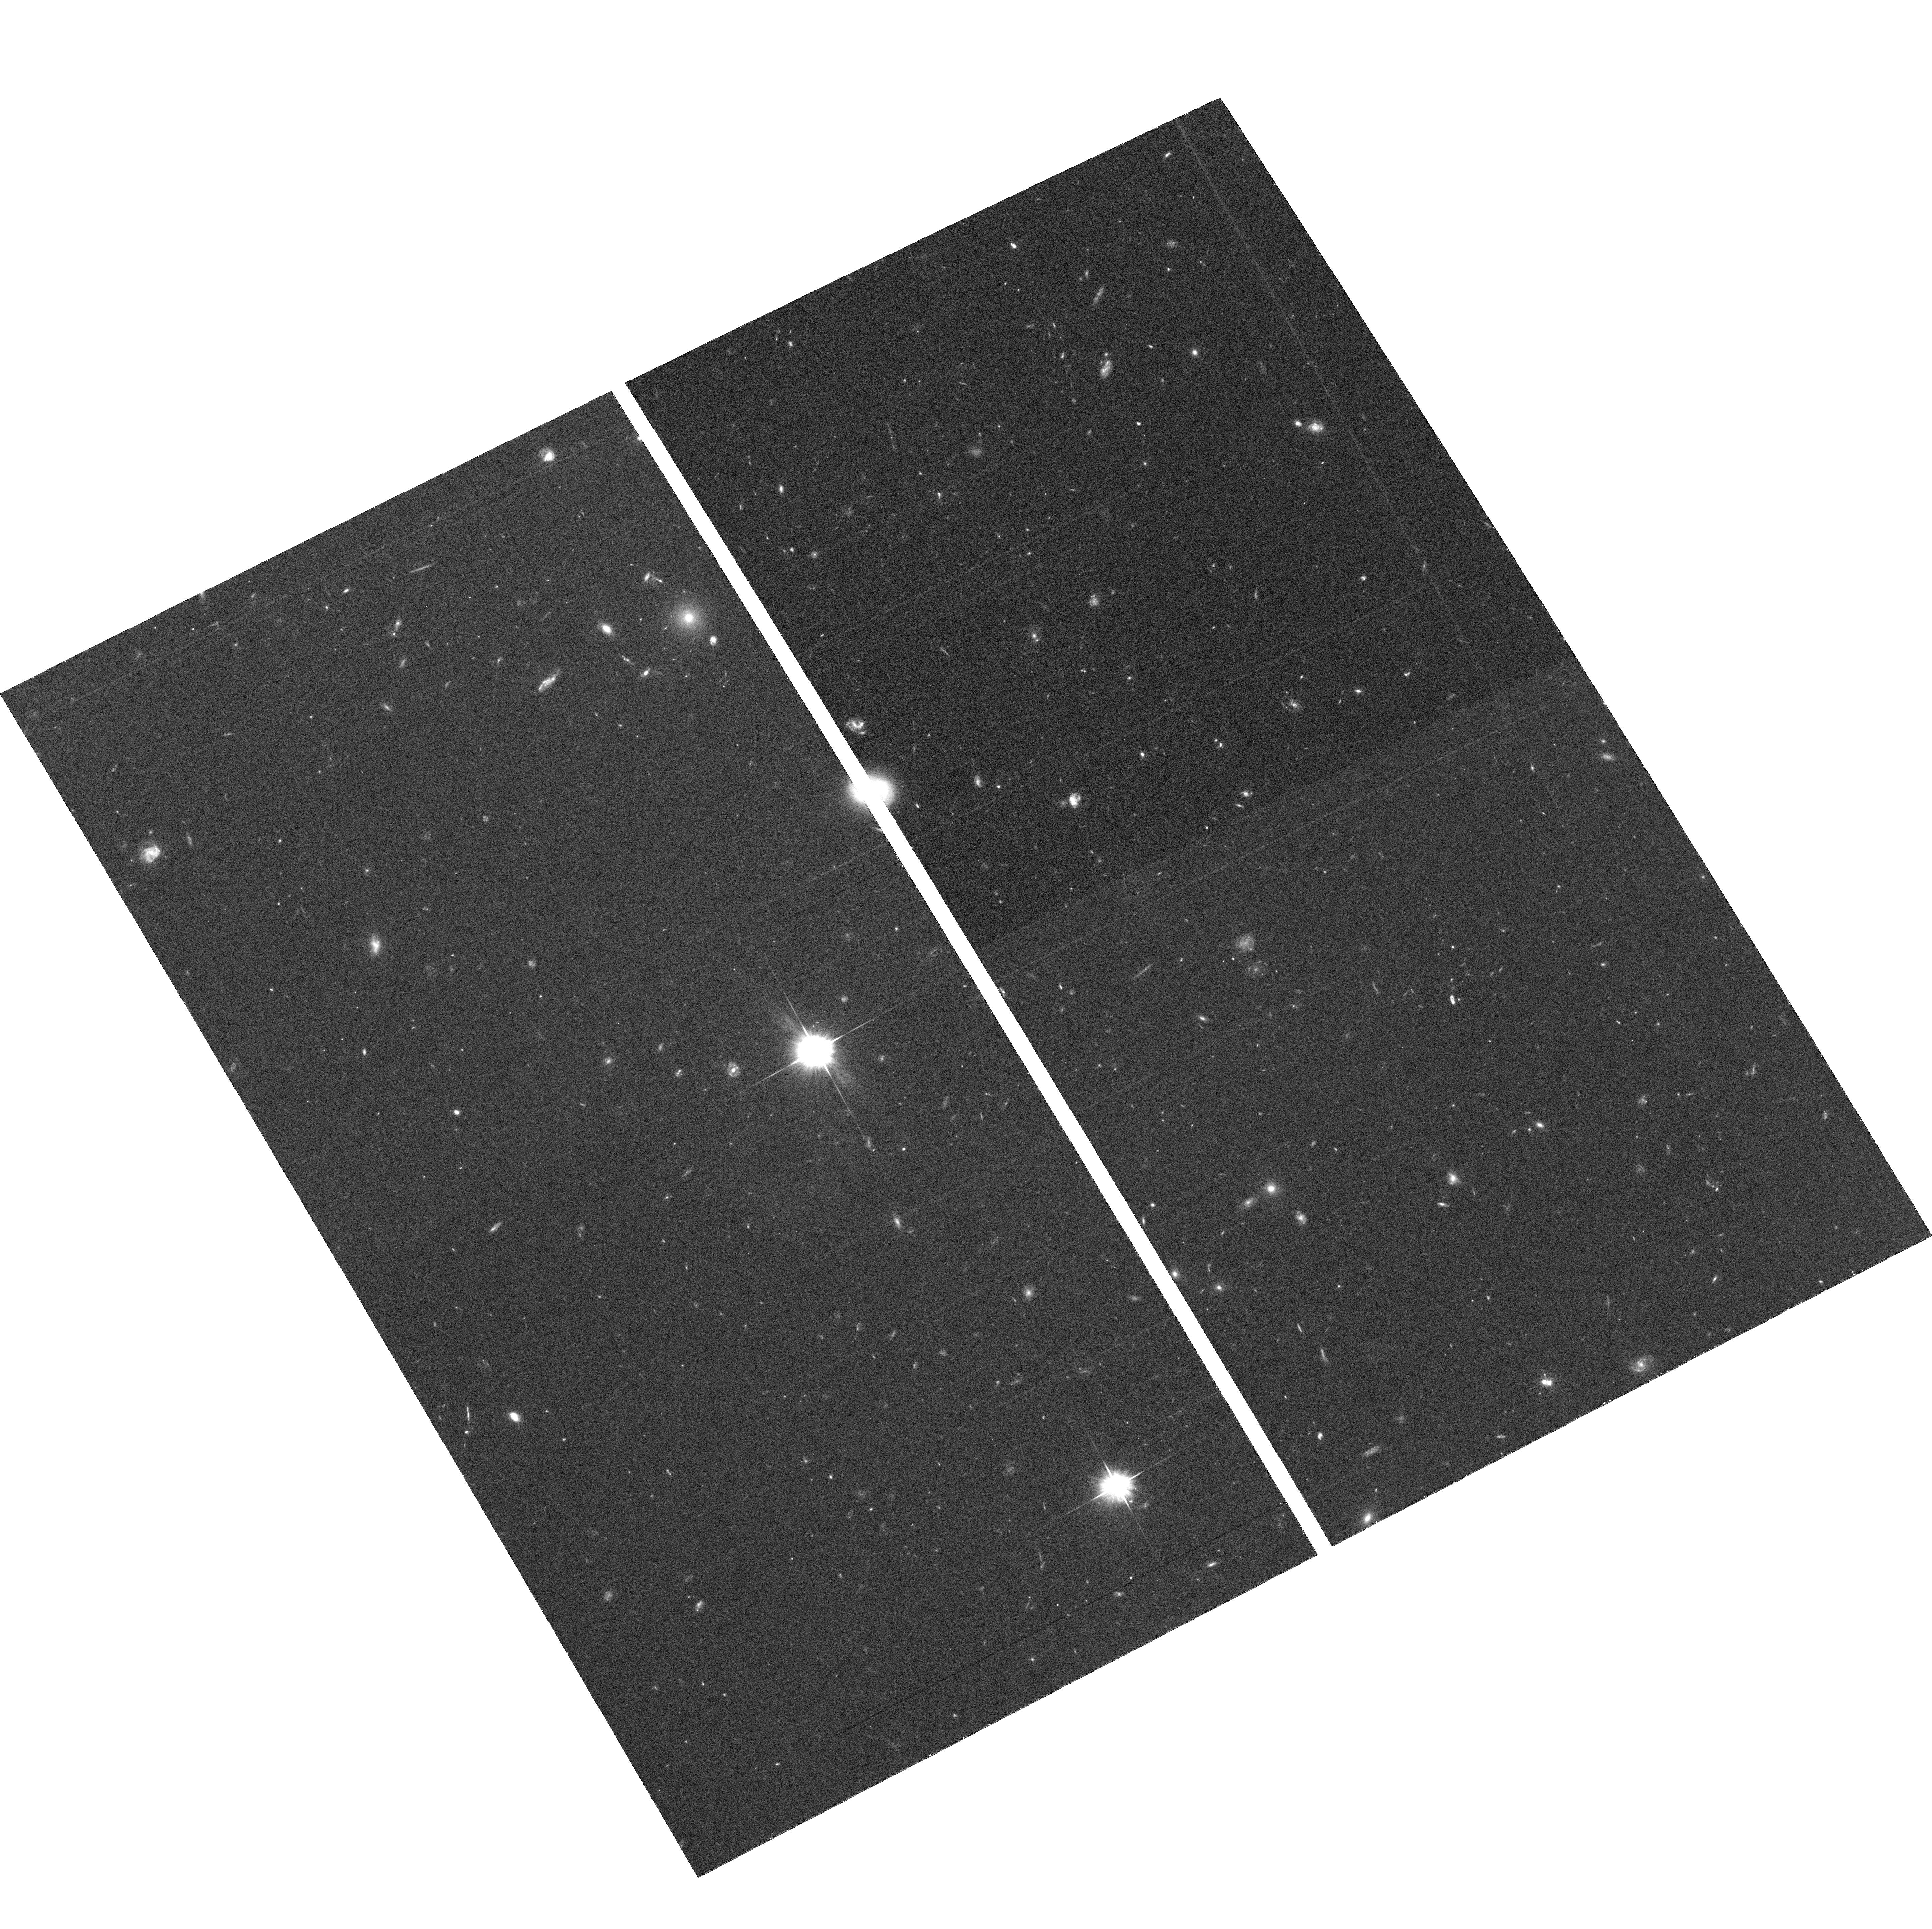
Target: field at RA 151.507°, Dec 34.903°. Instrument: ACS/WFC. Filter: F606W. Exposure: 34 min. Observation ID: hst_9897_b1_acs_wfc_f606w_j8rtb1

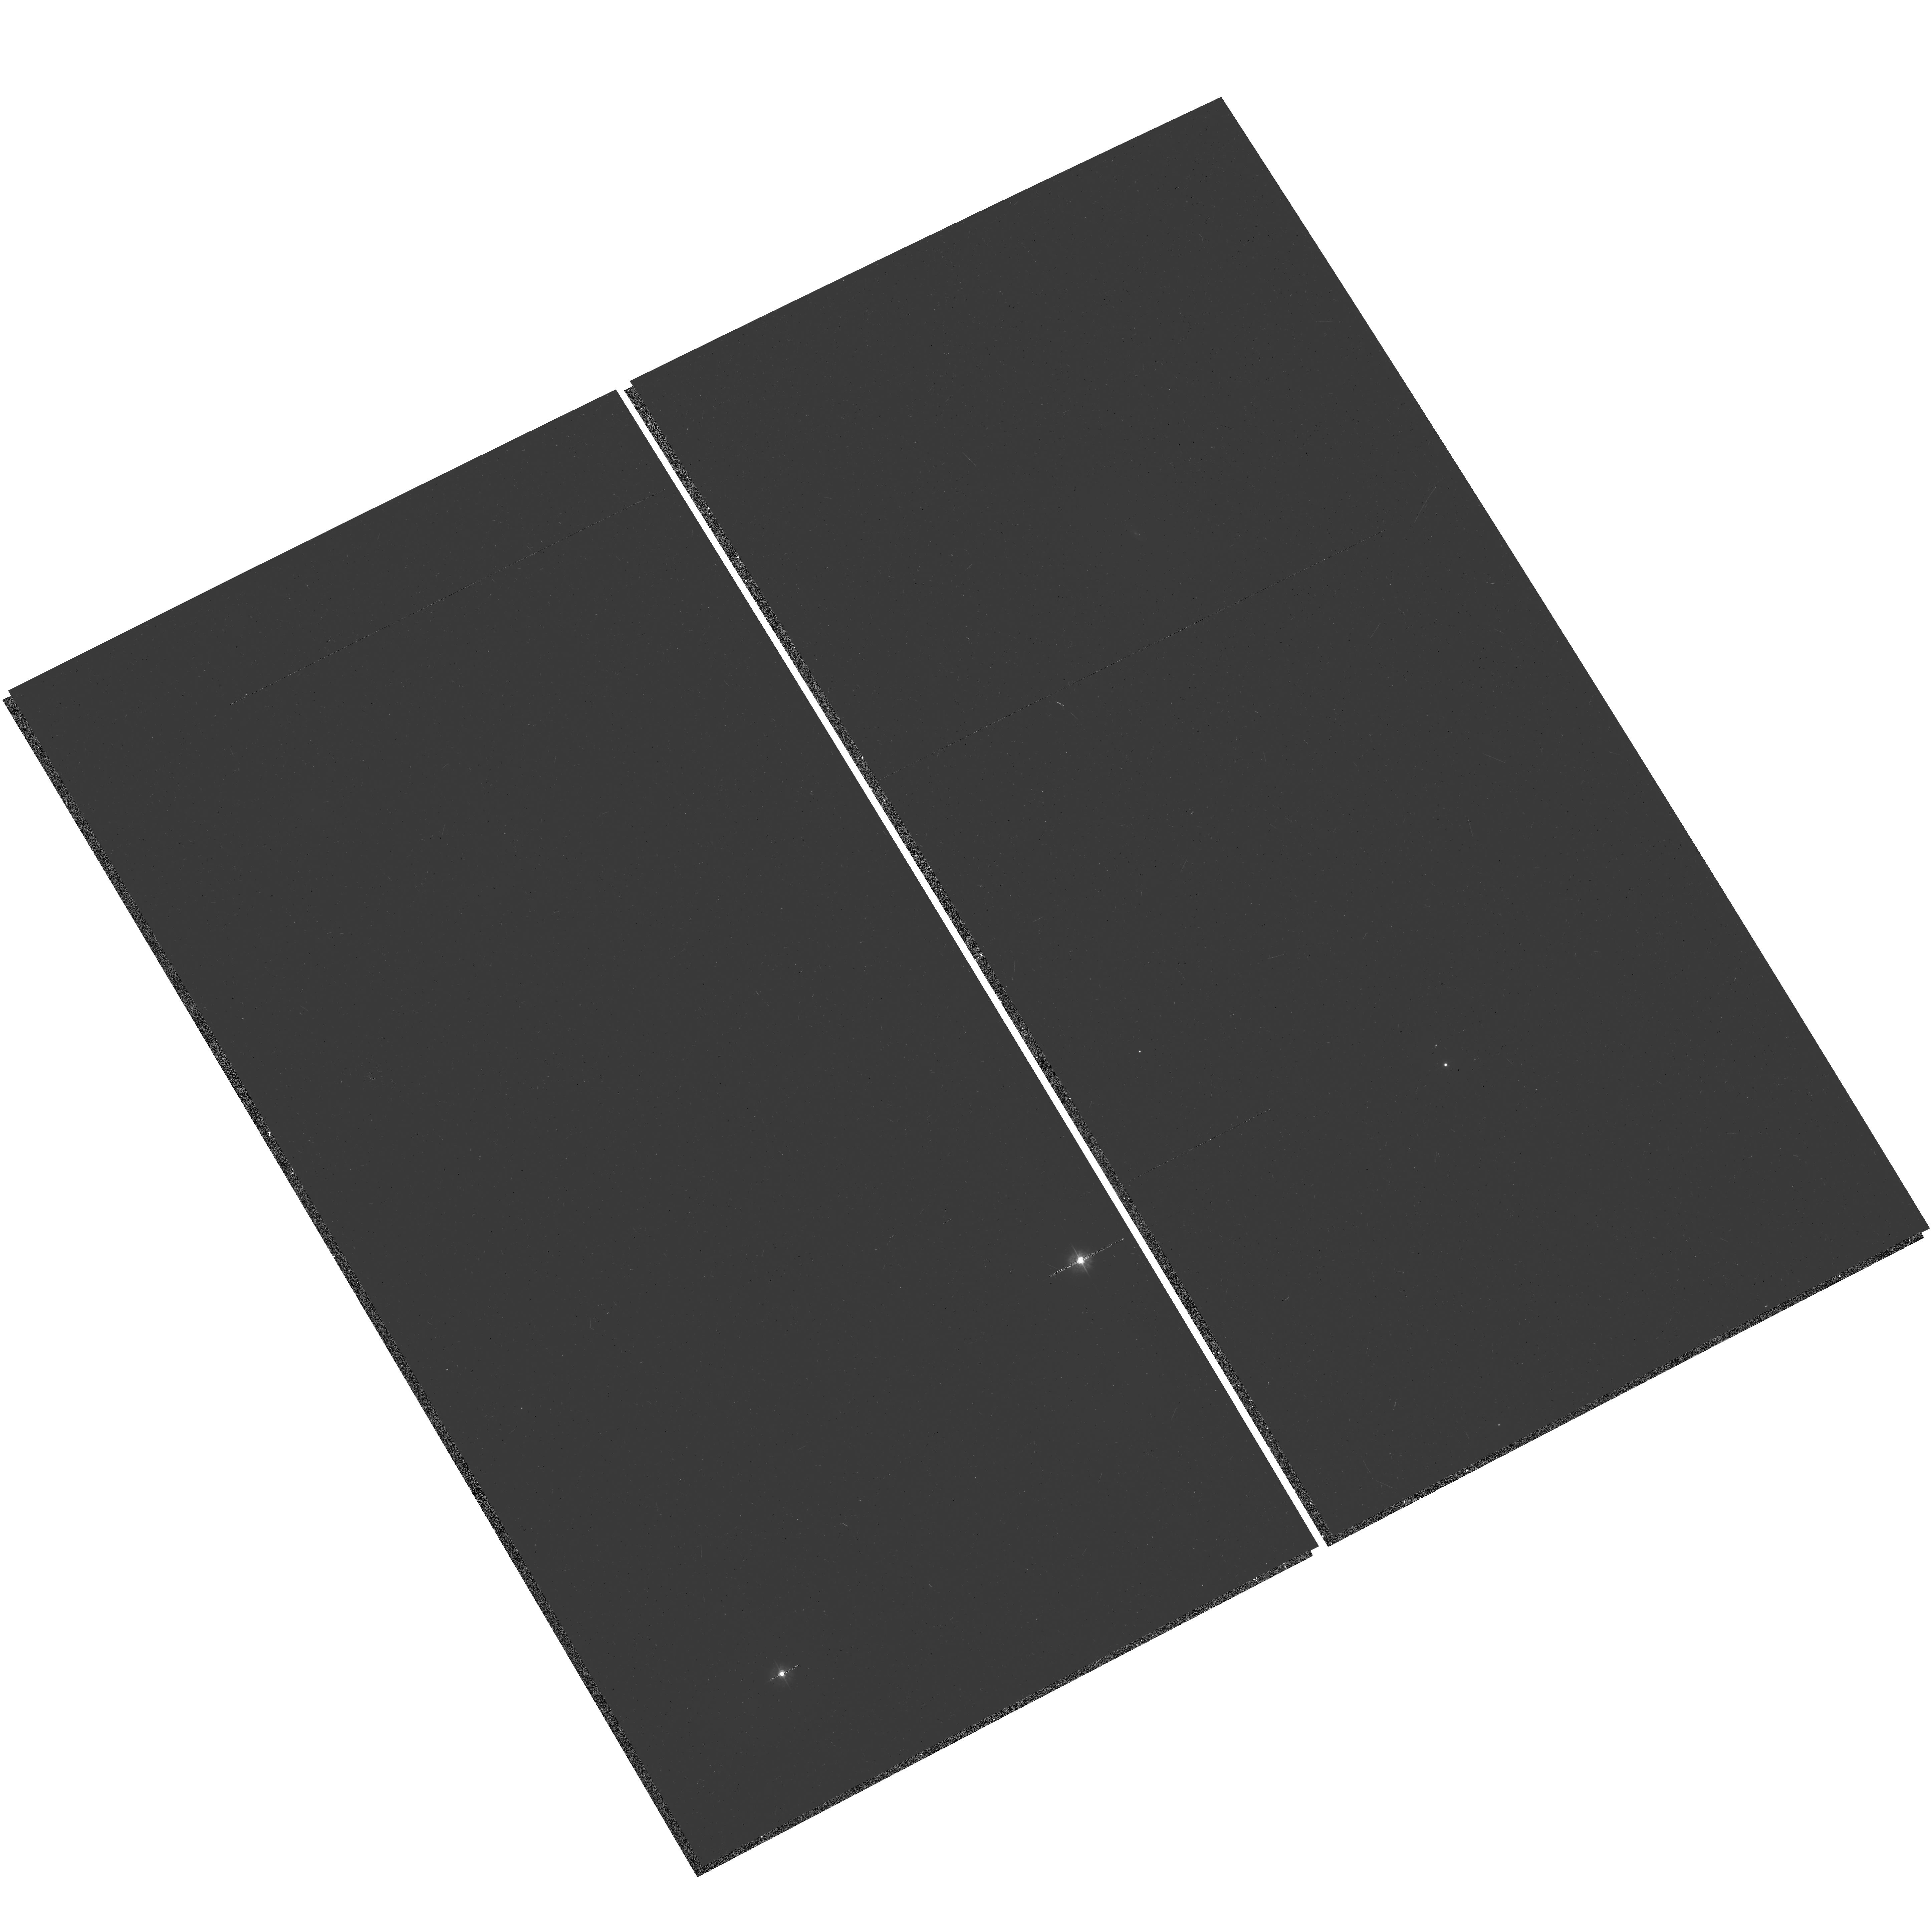
Target: BETWEEN. Instrument: ACS/WFC. Filter: F435W. Exposure: 6 min. Observation ID: hst_9897_a1_acs_wfc_f435w_j8rta1

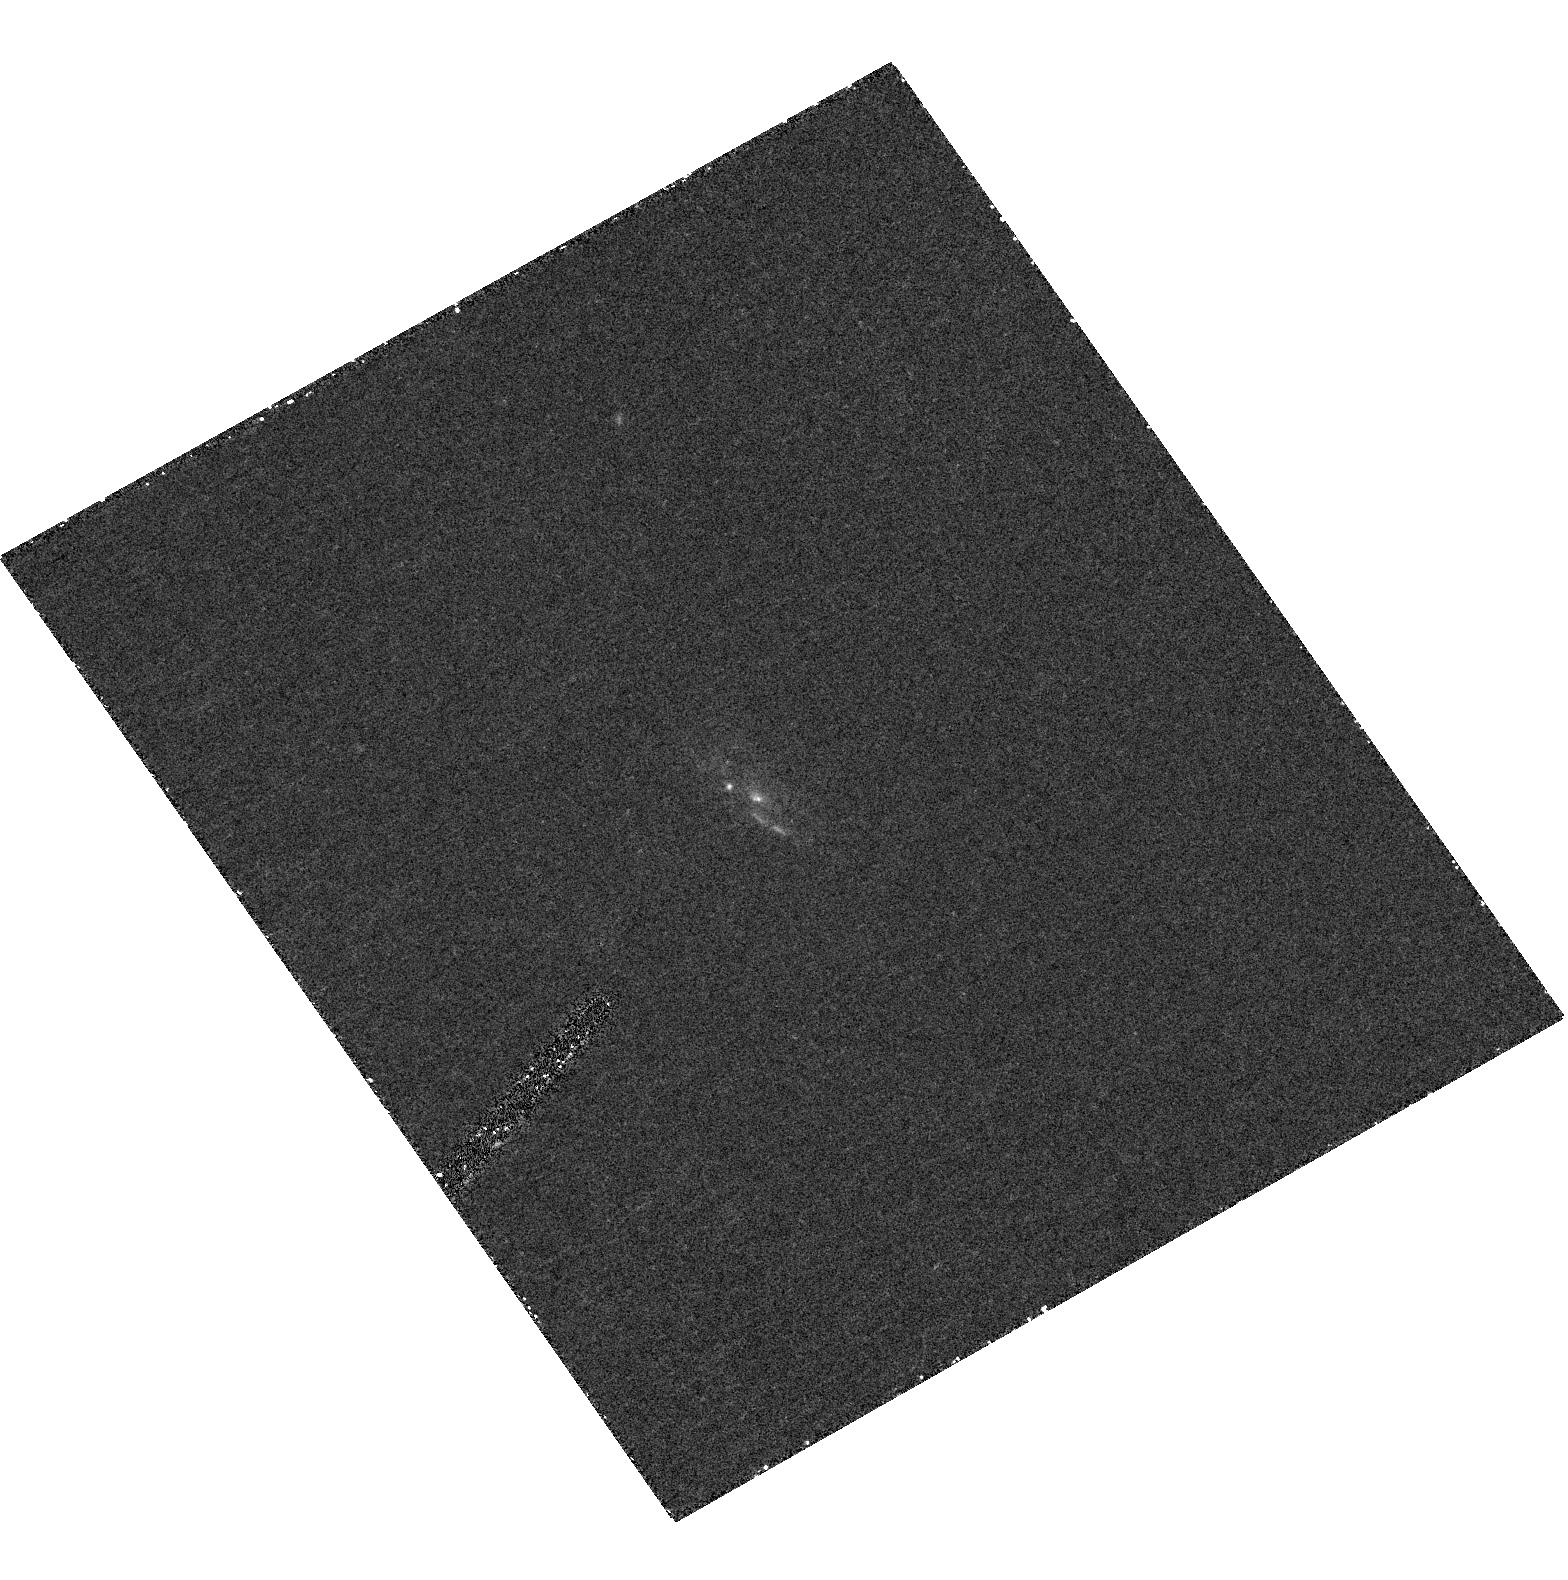
Target: 3C236. Instrument: ACS/HRC. Filter: F330W. Exposure: 42 min. Observation ID: hst_9897_b1_acs_hrc_f330w_j8rtb1

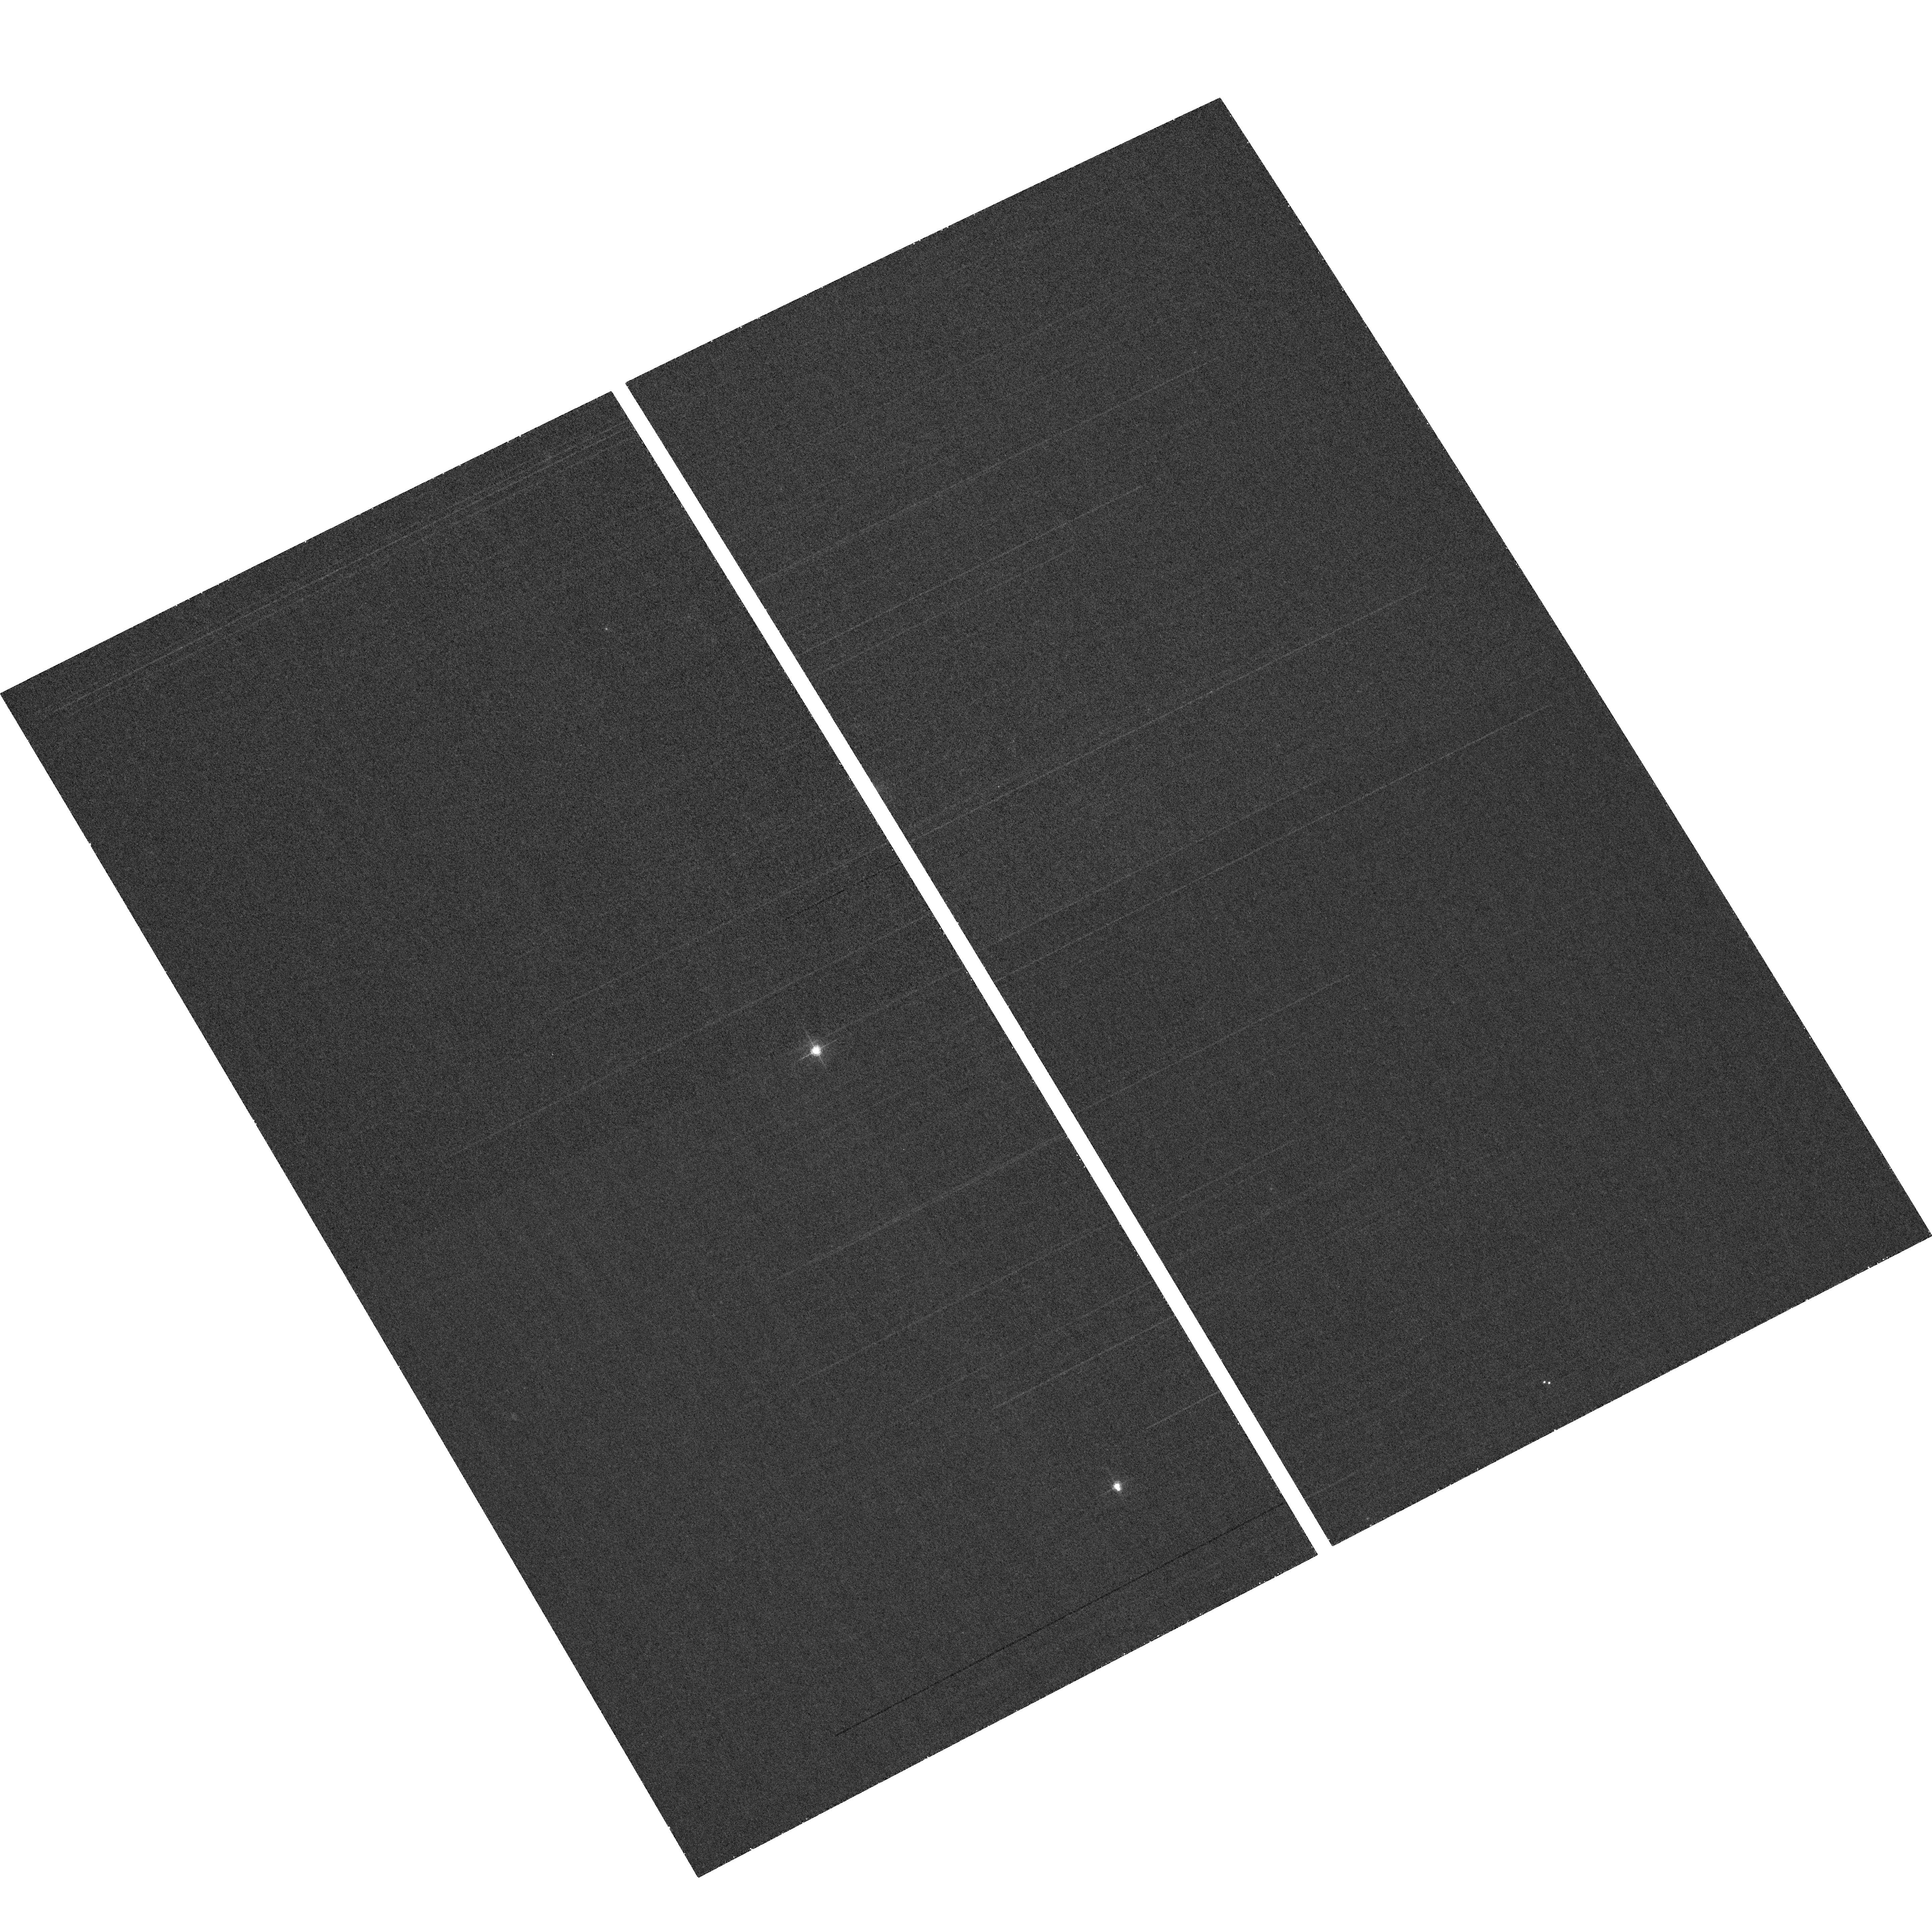
Target: field at RA 151.507°, Dec 34.903°. Instrument: ACS/WFC. Filter: F660N. Exposure: 32 min. Observation ID: hst_9897_b1_acs_wfc_f660n_j8rtb1

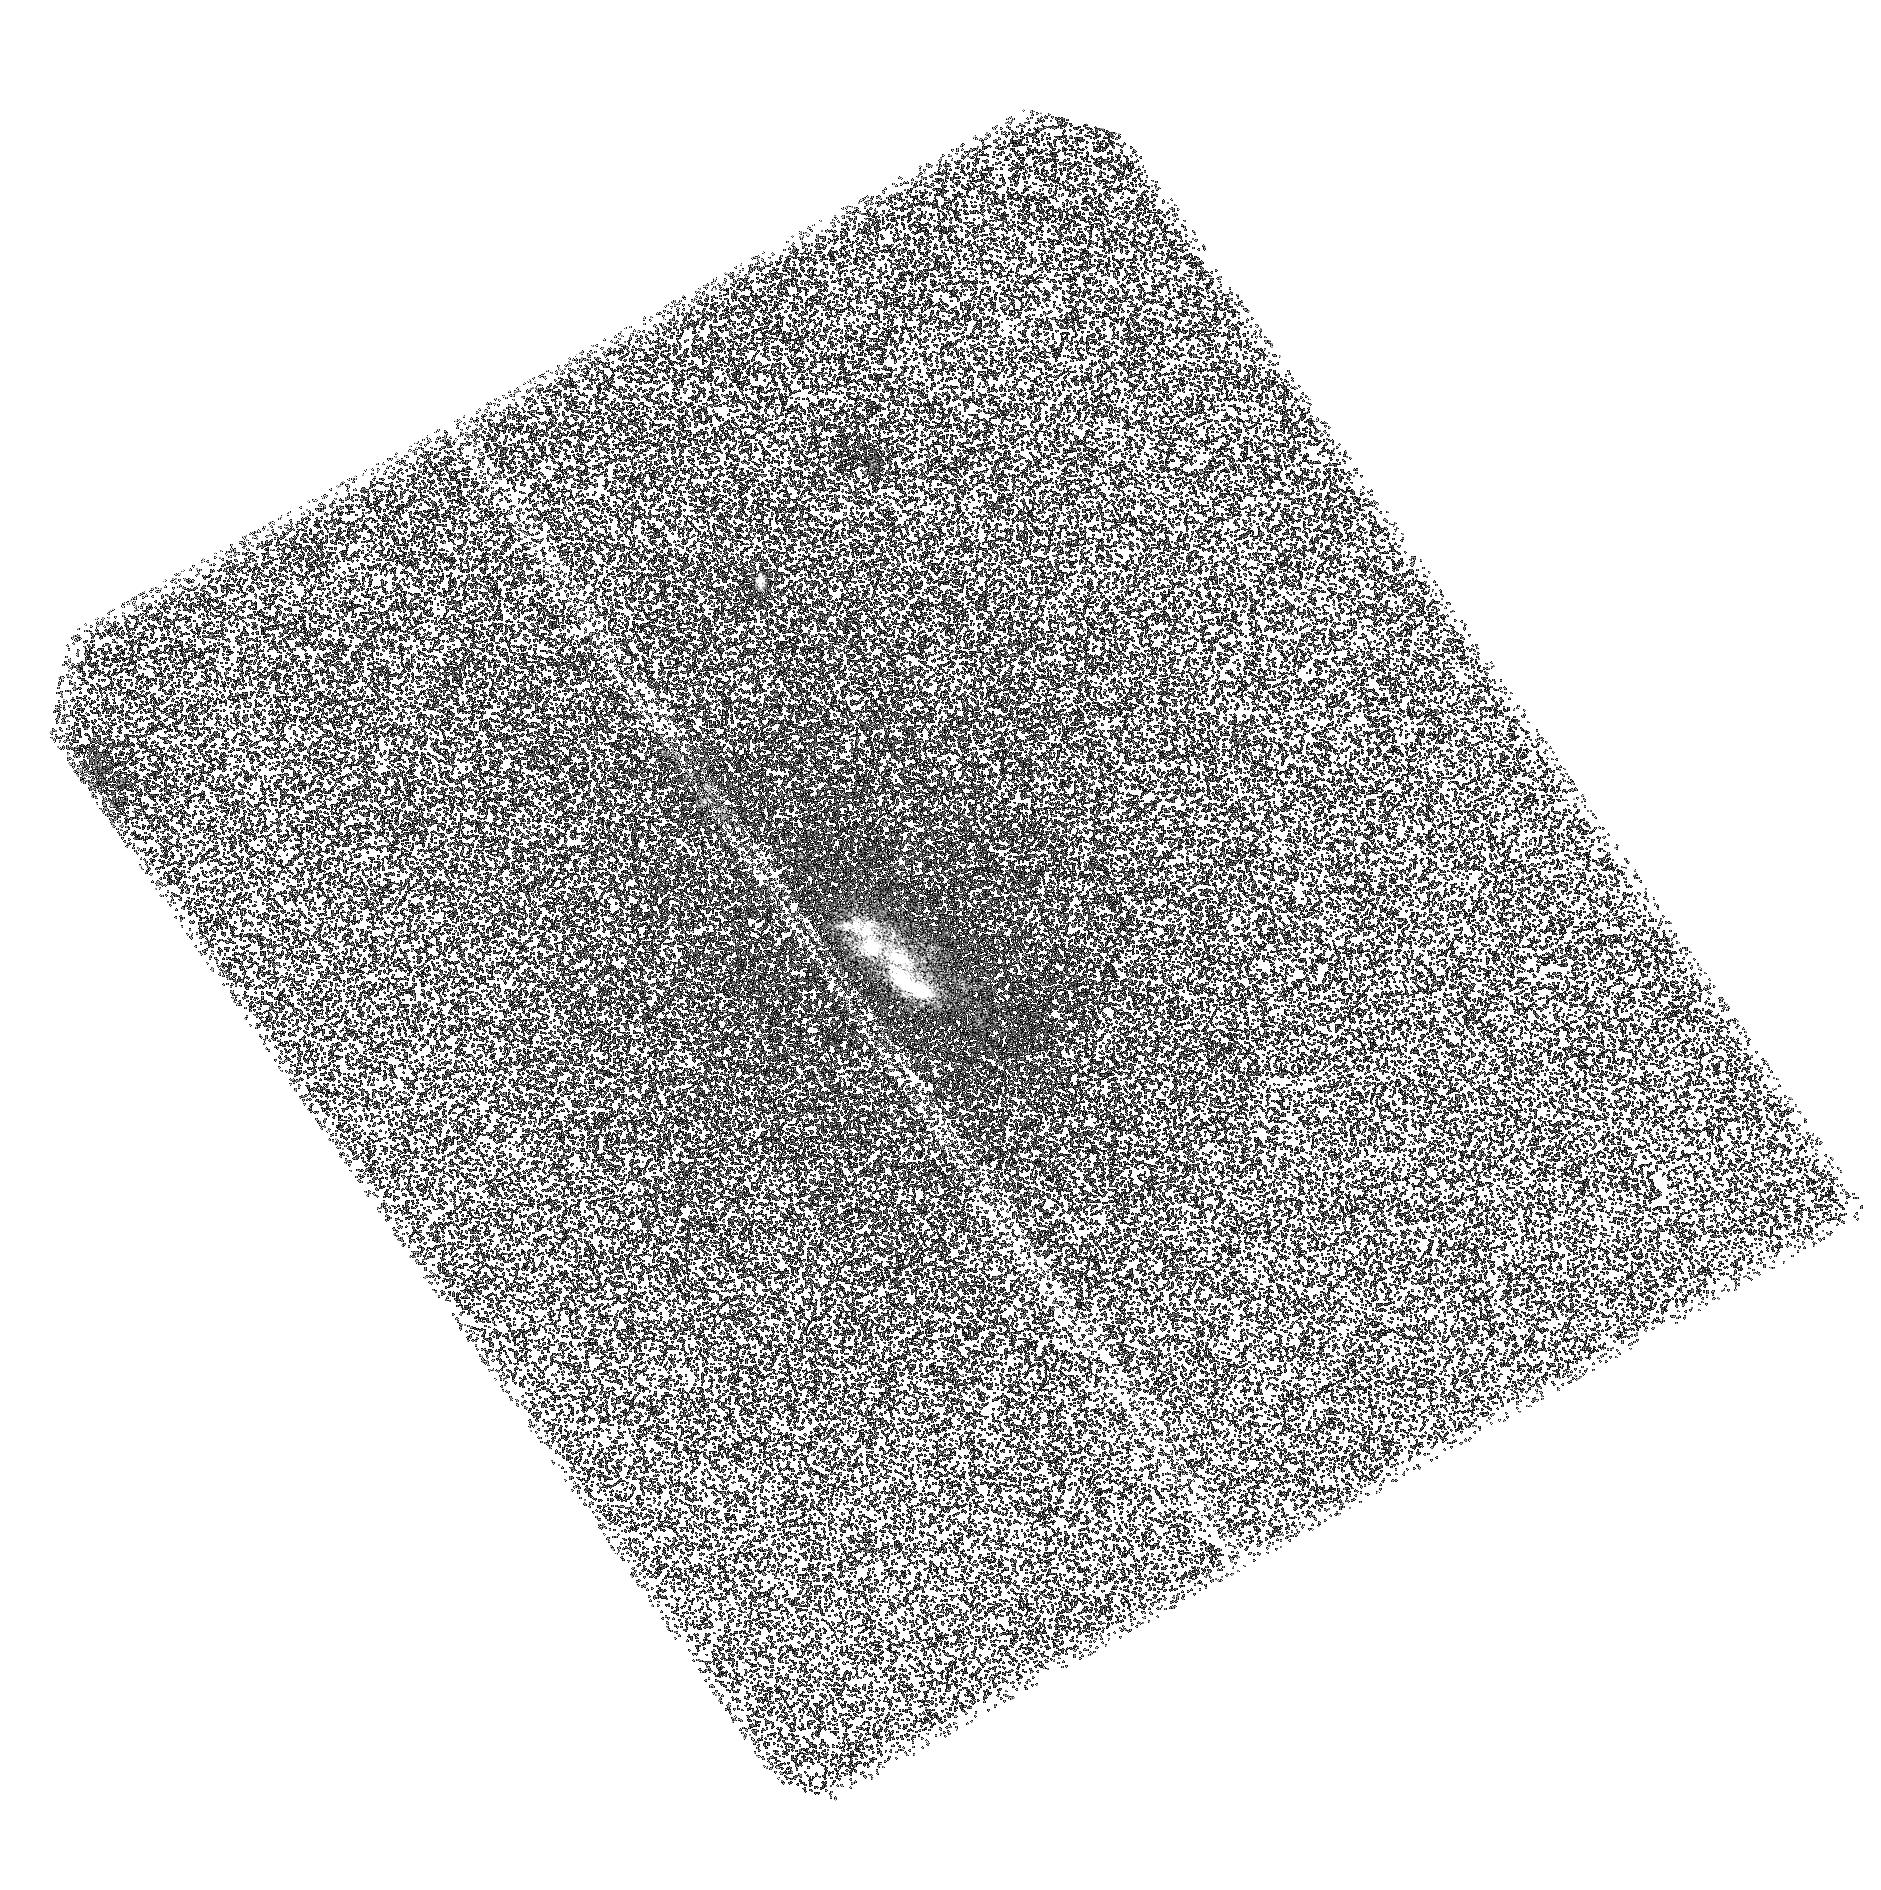
Target: 3C236. Instrument: ACS/SBC. Filter: F140LP. Exposure: 1.9 h. Observation ID: hst_9897_01_acs_sbc_f140lp_j8rt01

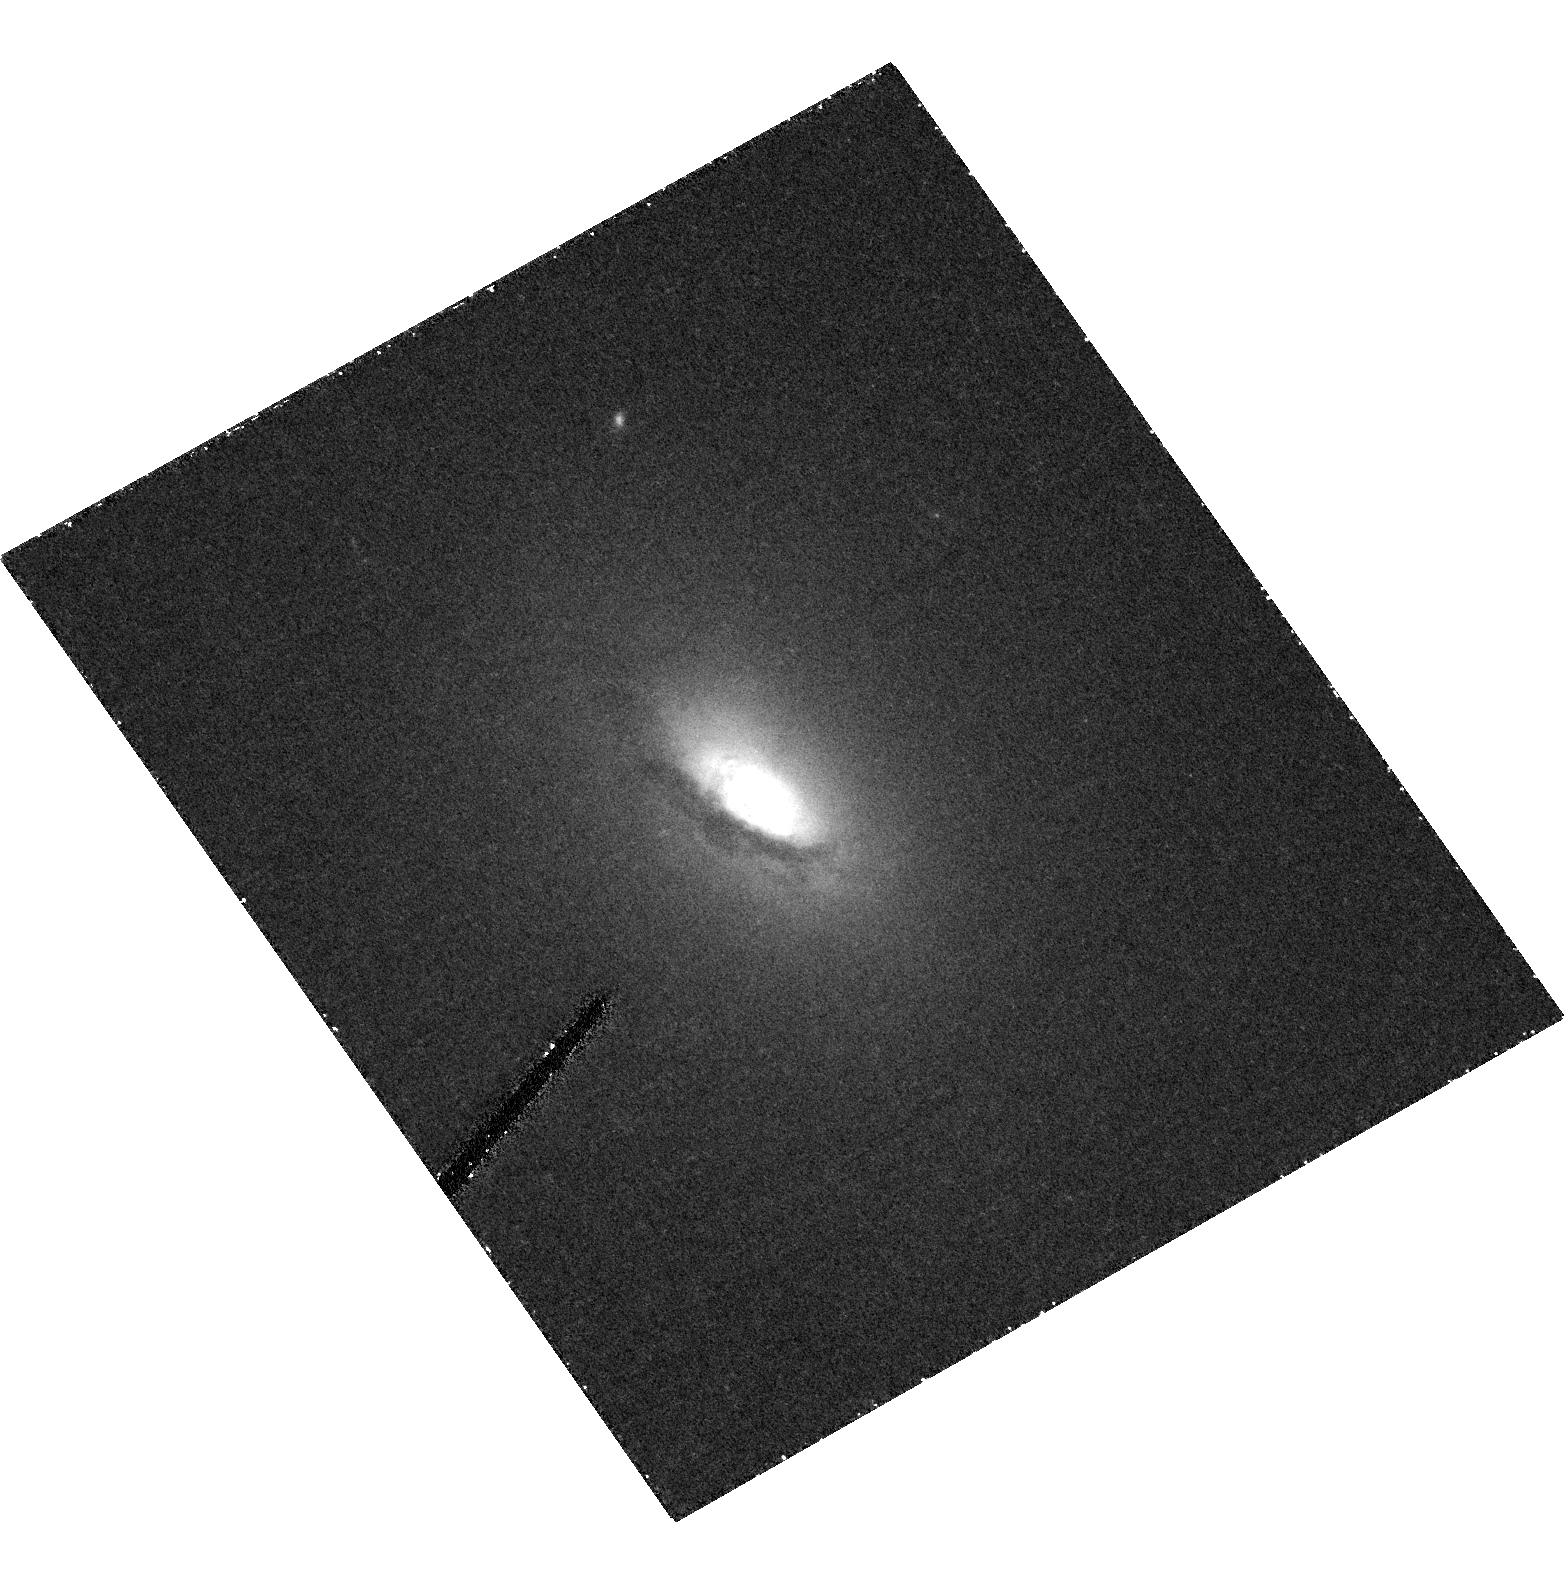
Target: 3C236. Instrument: ACS/HRC. Filter: F555W. Exposure: 44 min. Observation ID: hst_9897_b1_acs_hrc_f555w_j8rtb1

Time Scales for Gas Transport, Star Formation, and AGN Fueling in the Born-again Radio Galaxy 3C236 (PI: ODea, Christopher P.)

Now, for the first time, we can probe the duration of nuclear activity and its duty cycle and the relationship between the growth of the bulge (via a starburst) and the growth of the BH (via fueling the AGN). We have identified a class of powerful radio galaxy which displays both an outer 'older' radio source as well as an inner `younger' radio source. These 'double-doubles' are sources in which the current radio source is propagating outwards through the relic of the previous epoch of activity. In 3C236 we found that repeated episodes of star formation and radio ejection were indeed temporally linked. We propose to obtain deep FUV, NUV, U, and V images and low dispersion optical spectroscopy of the star forming regions in the disk of 3C236. The proposed HST observations, when combined with our detailed radio imaging, will allow us to study the time scales of nuclear activity, its duty cycle, and the fueling/triggering process by age dating the old and young radio structures and age dating the star formation episodes in the host galaxy. The combination of these two independent and complementary techniques for measuring the relevant time scales will allow us for the first time to address (1) the time scales of activity in individual objects, (2) the physics of the fueling of the central engine, and (3) the implications for the apparently tight coupling between BH and bulge mass growth.